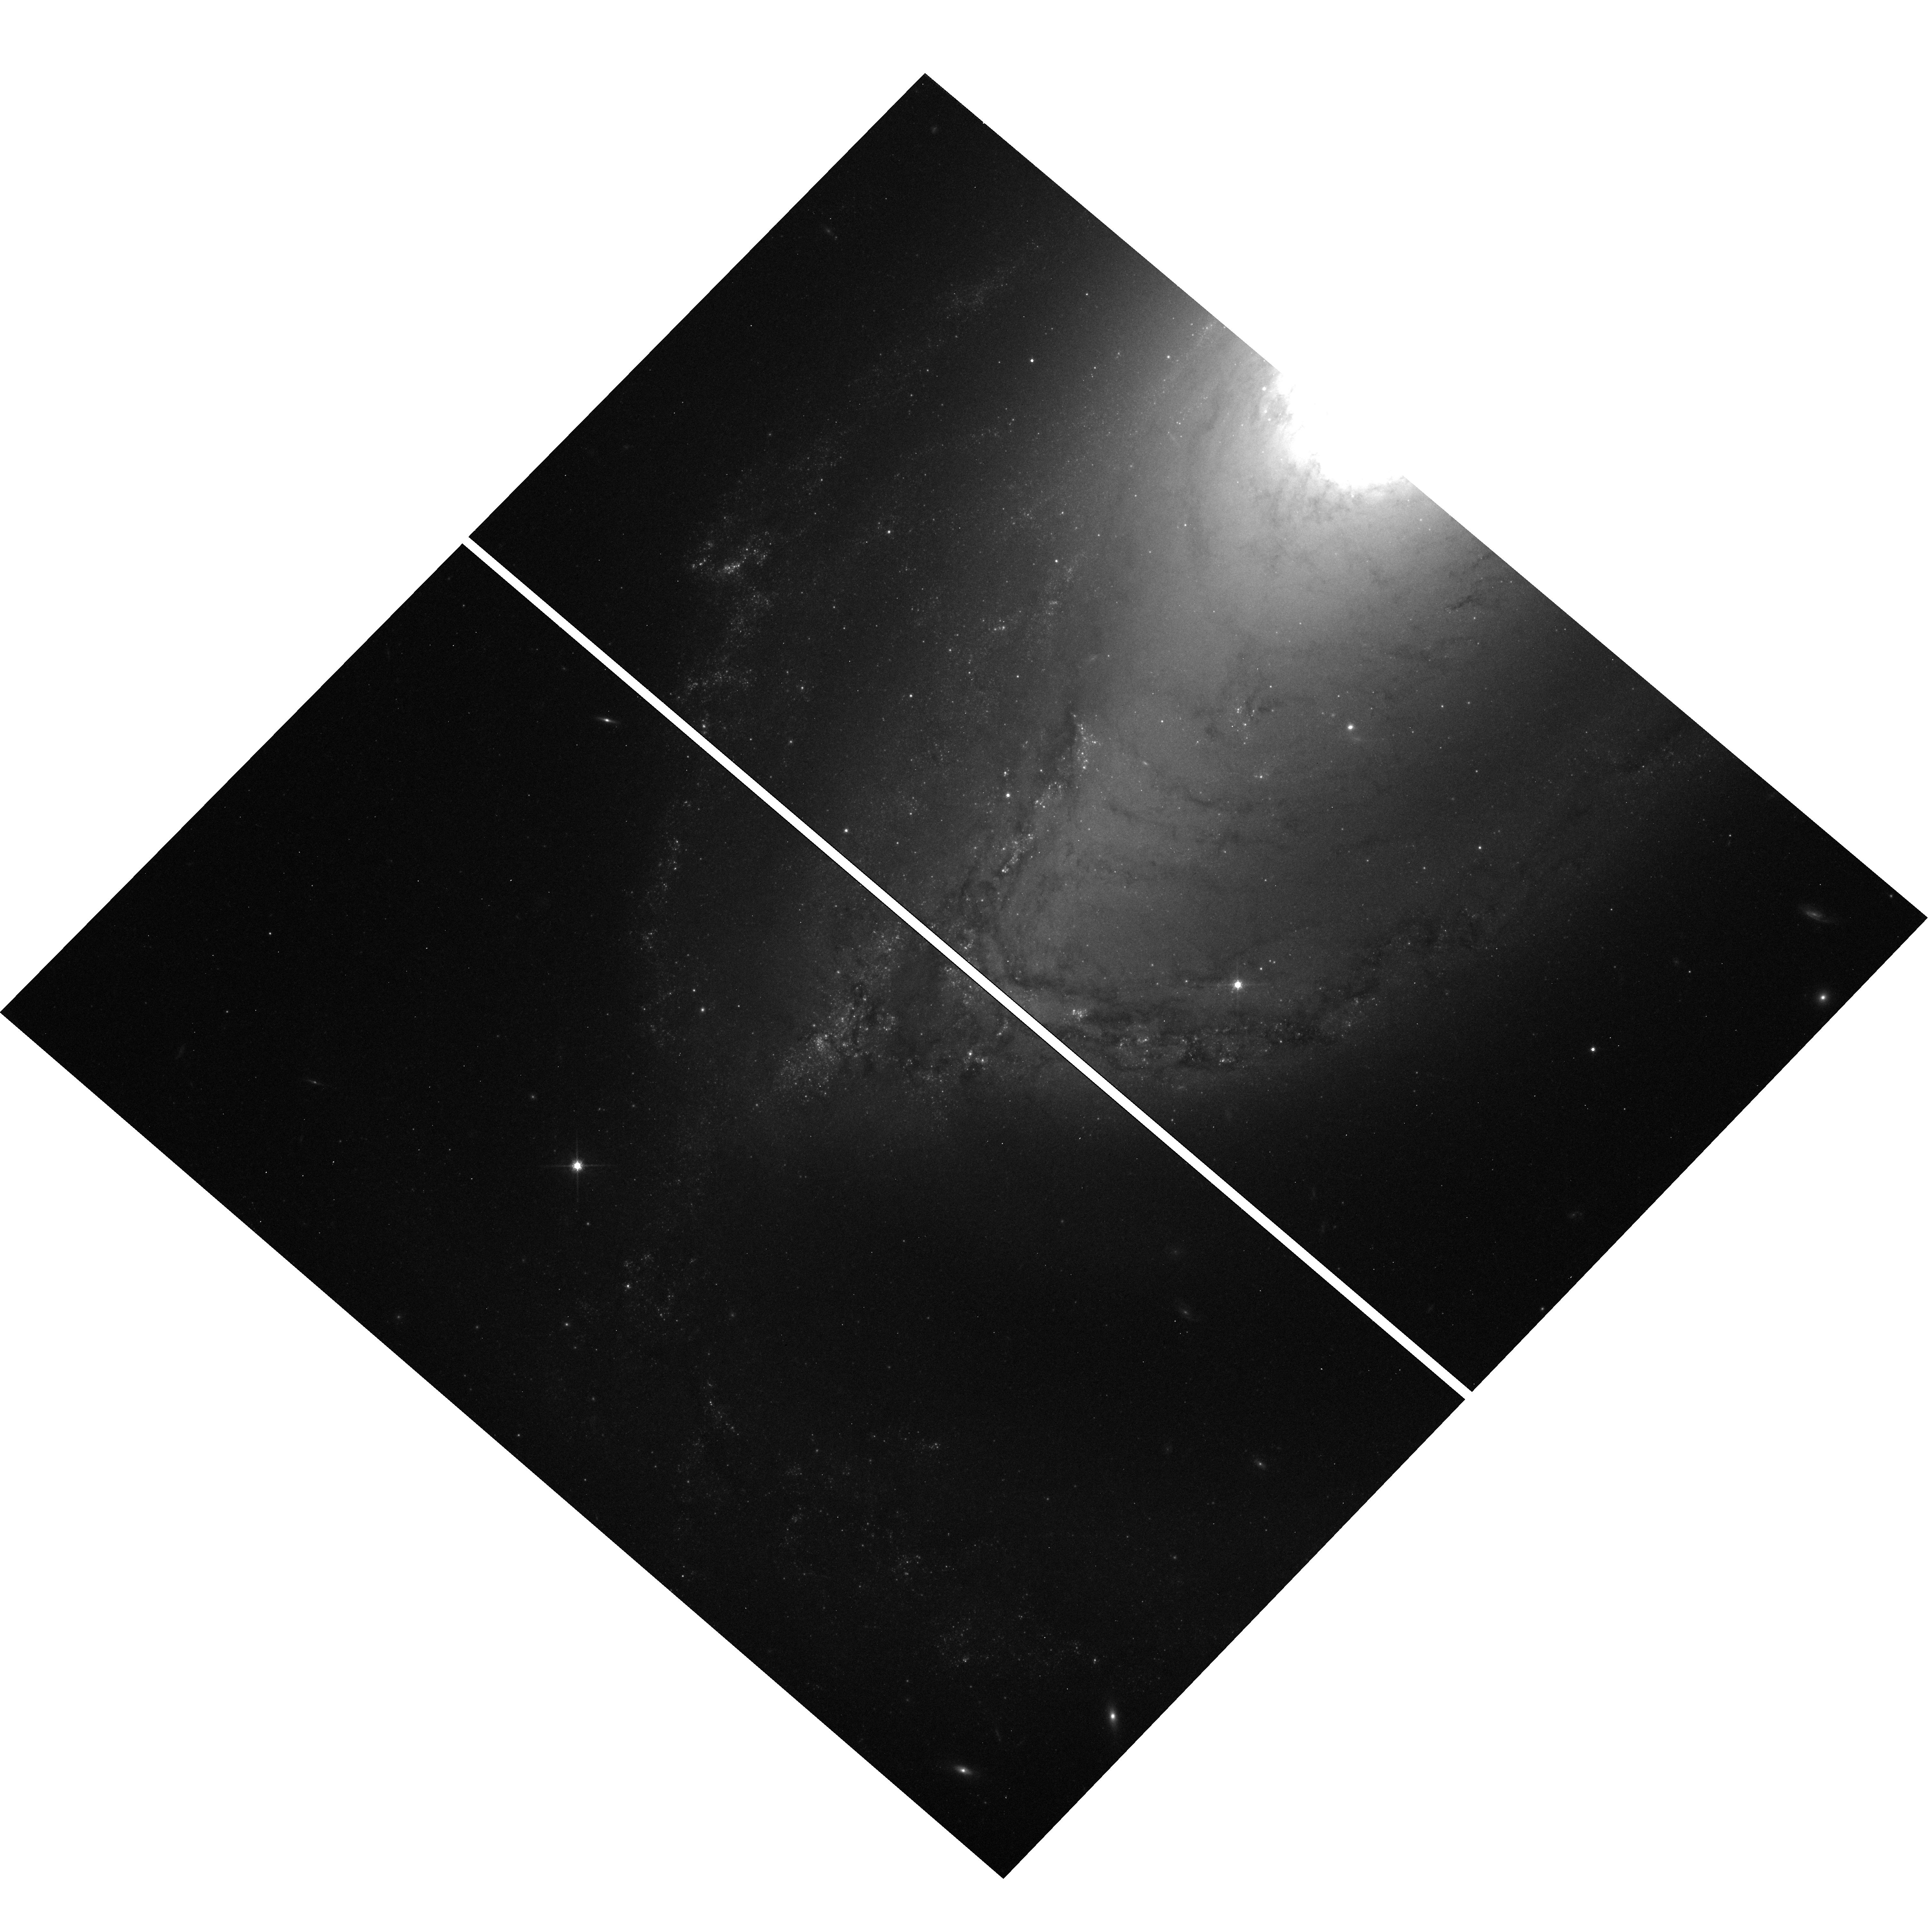
Target: NGC1097SOUTH. Instrument: WFC3/UVIS. Filter: F814W. Exposure: 12 min. Observation ID: hst_13413_02_wfc3_uvis_f814w_icc502

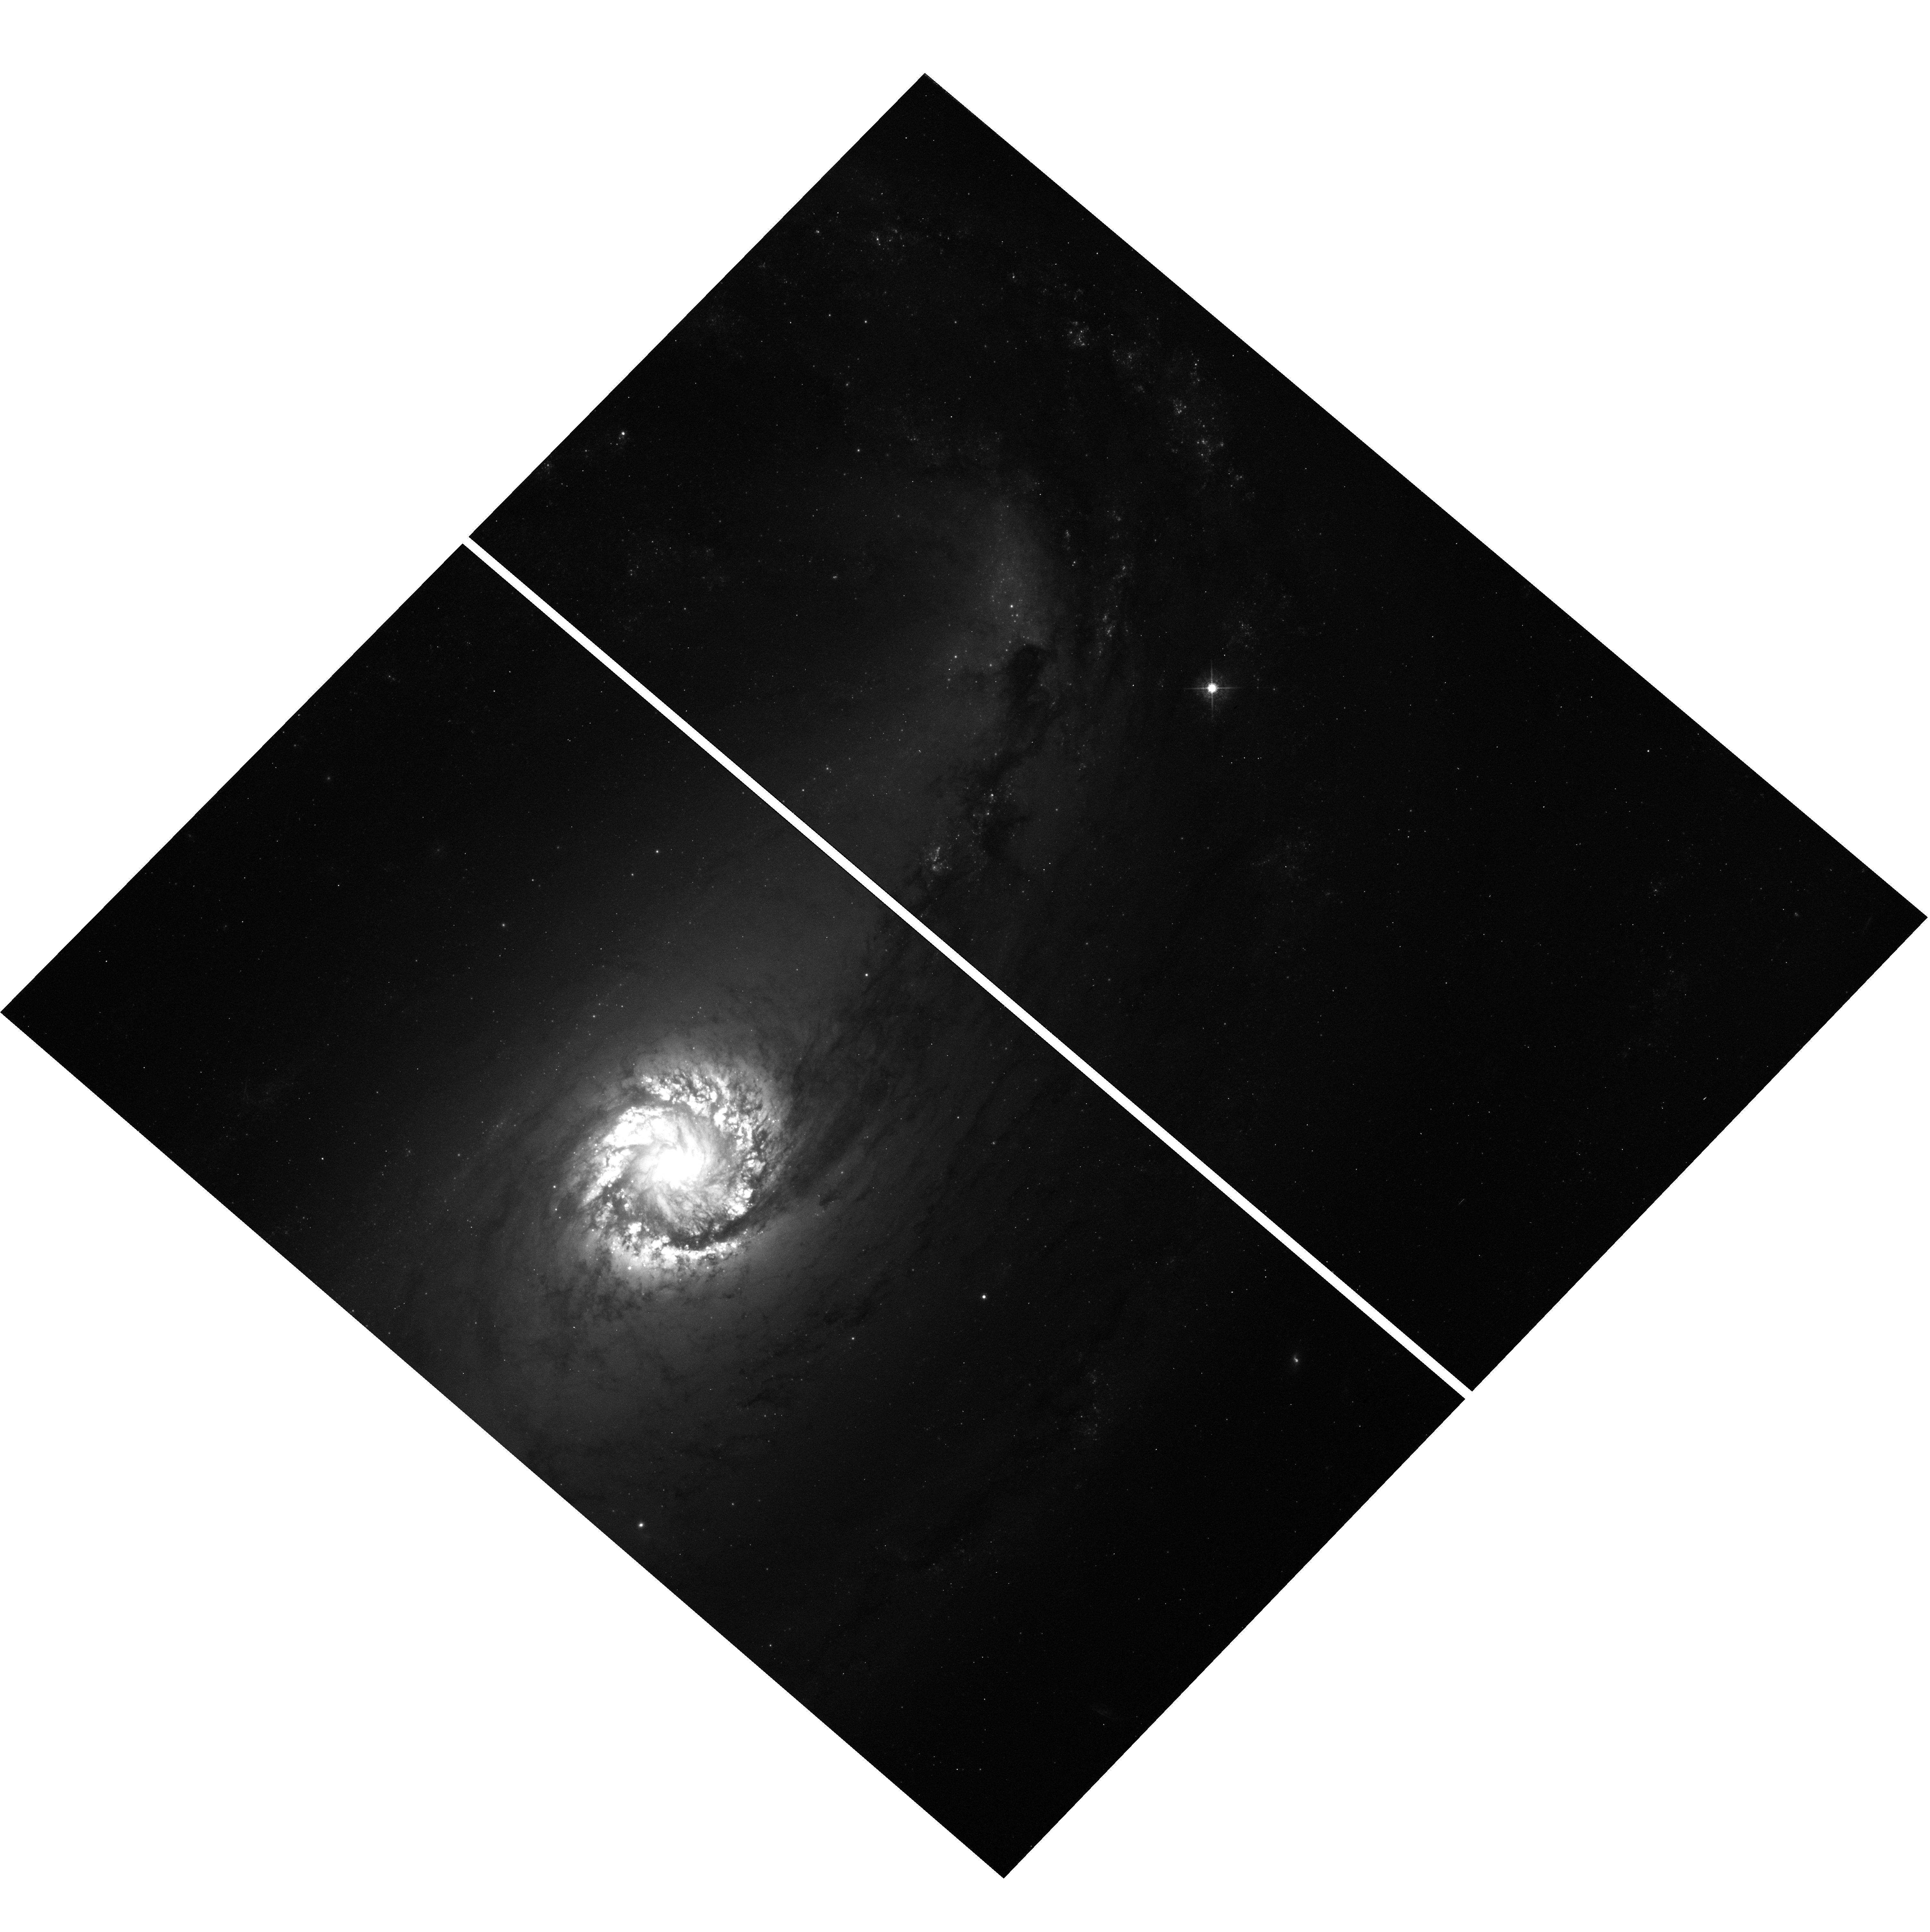
Target: NGC-1097. Instrument: WFC3/UVIS. Filter: F547M. Exposure: 14 min. Observation ID: hst_13413_01_wfc3_uvis_f547m_icc501

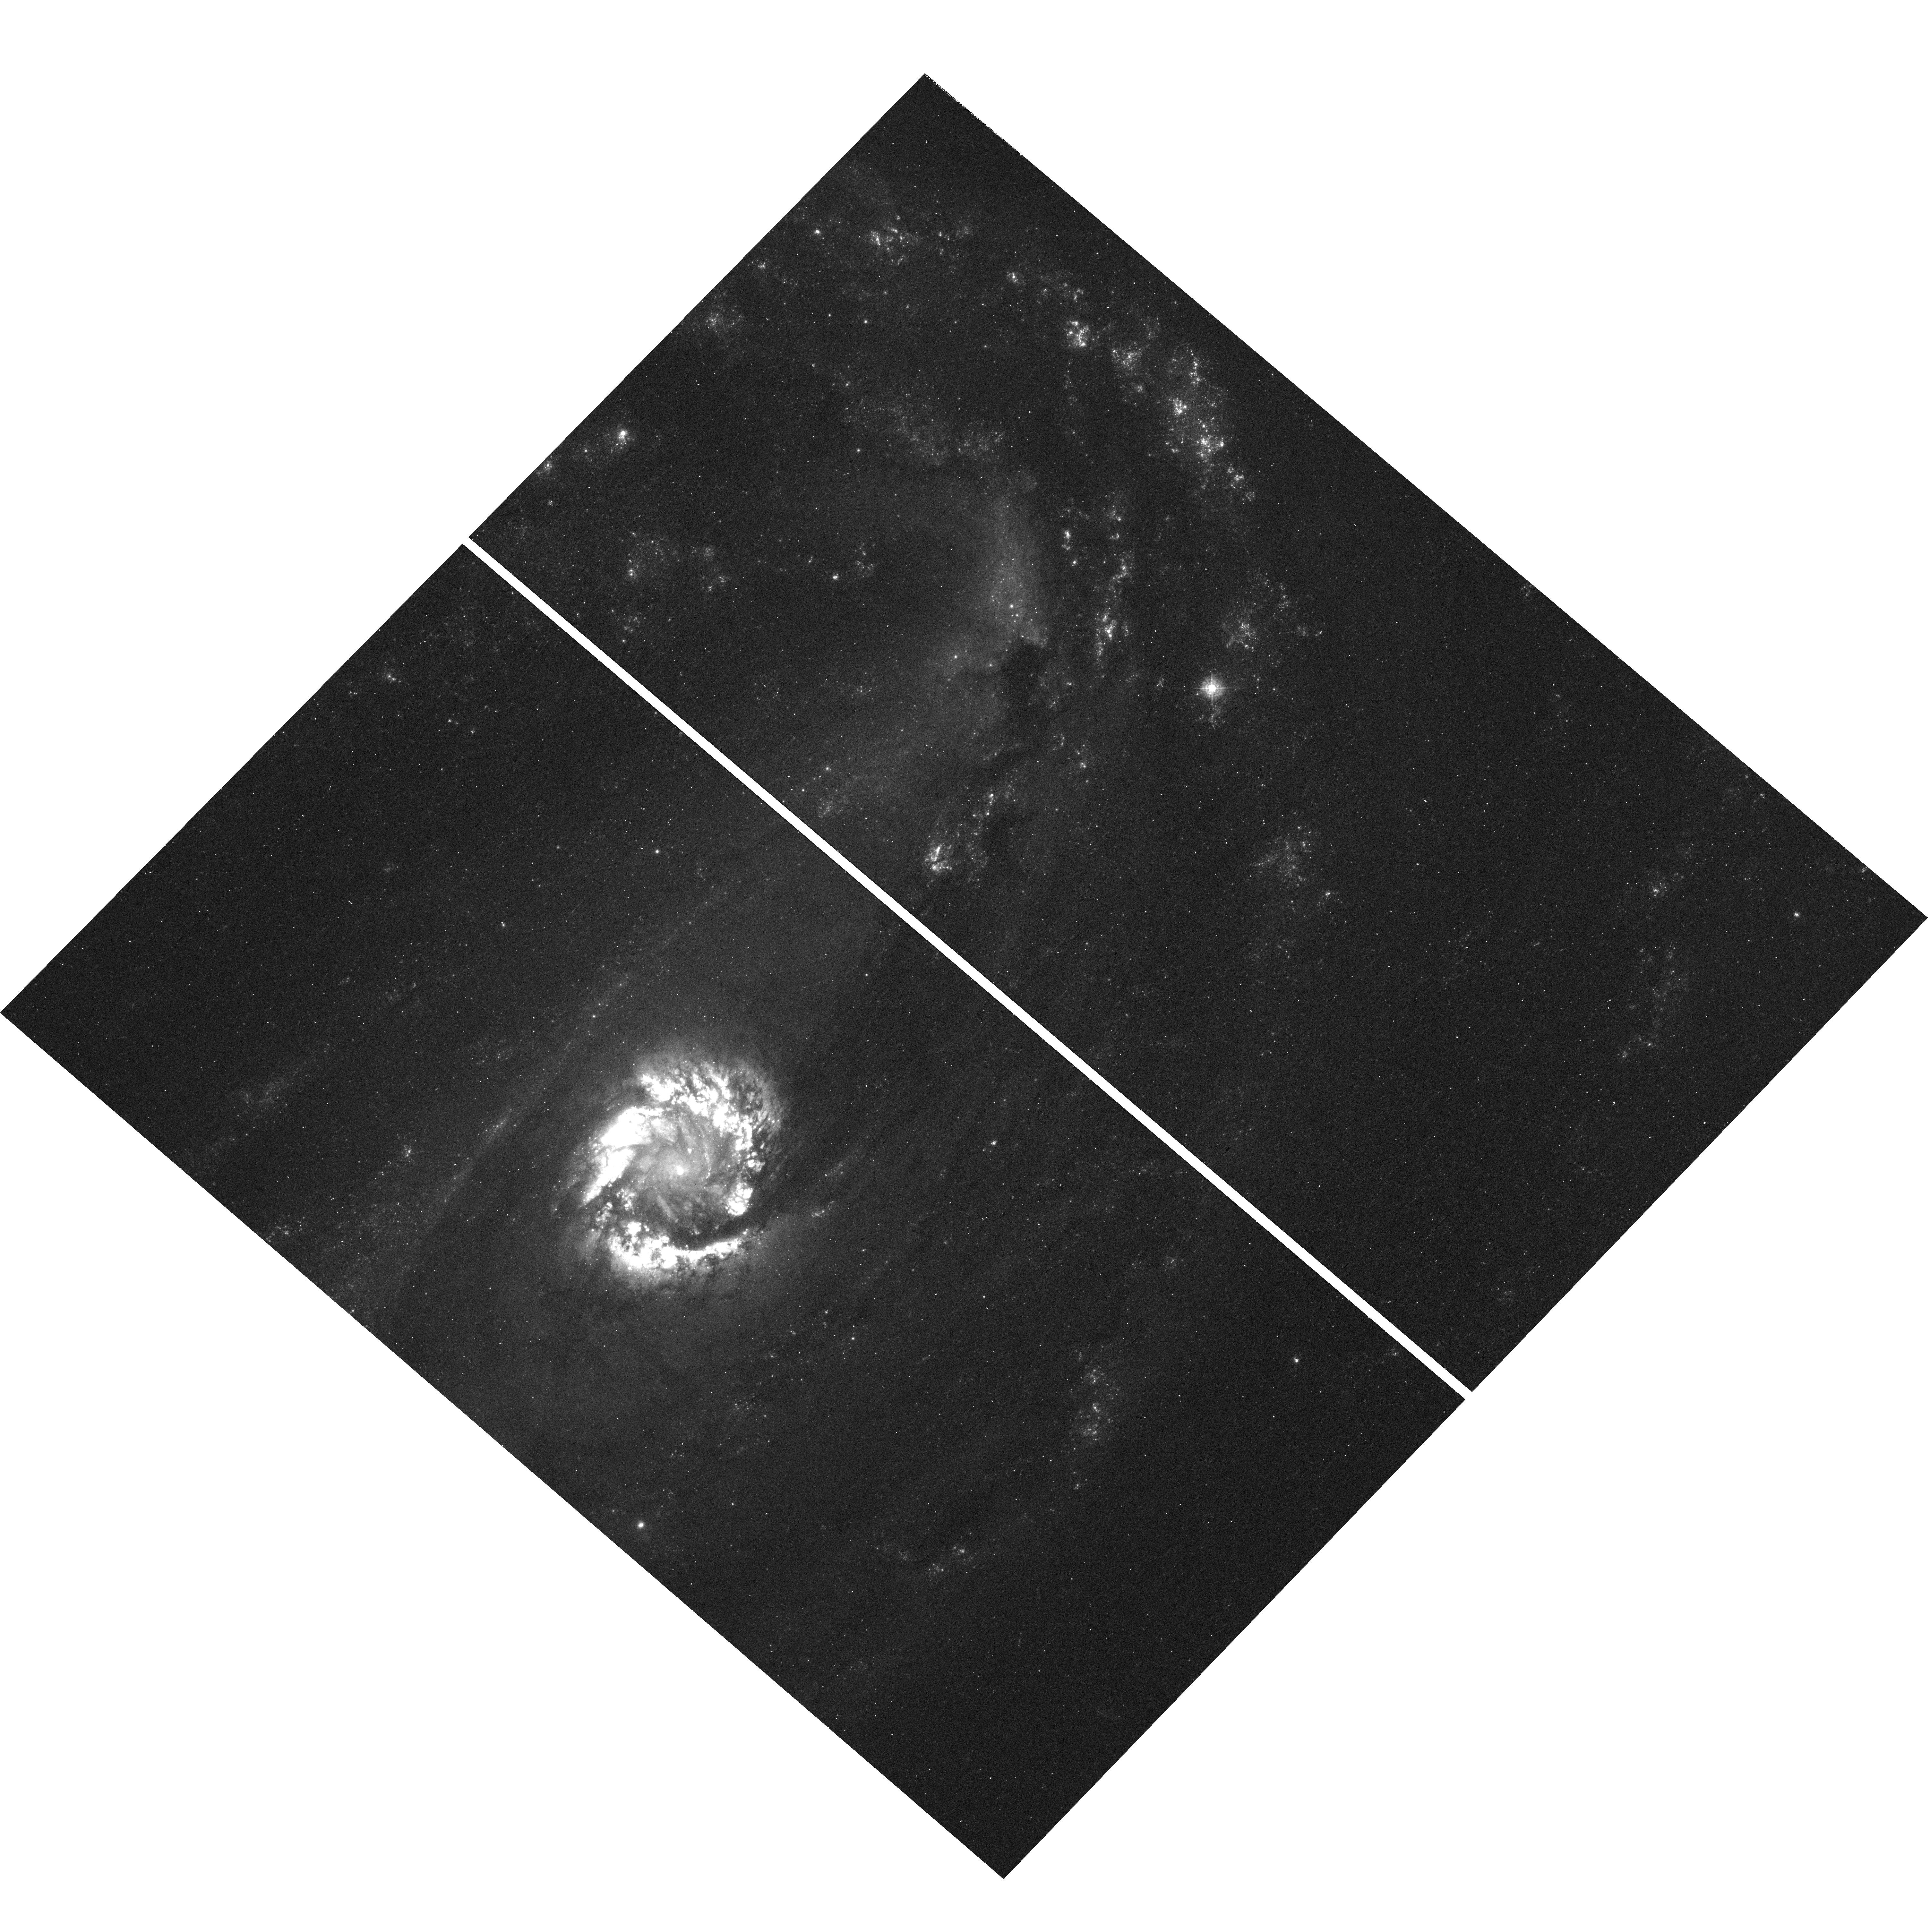
Target: NGC-1097. Instrument: WFC3/UVIS. Filter: F336W. Exposure: 21 min. Observation ID: hst_13413_01_wfc3_uvis_f336w_icc501

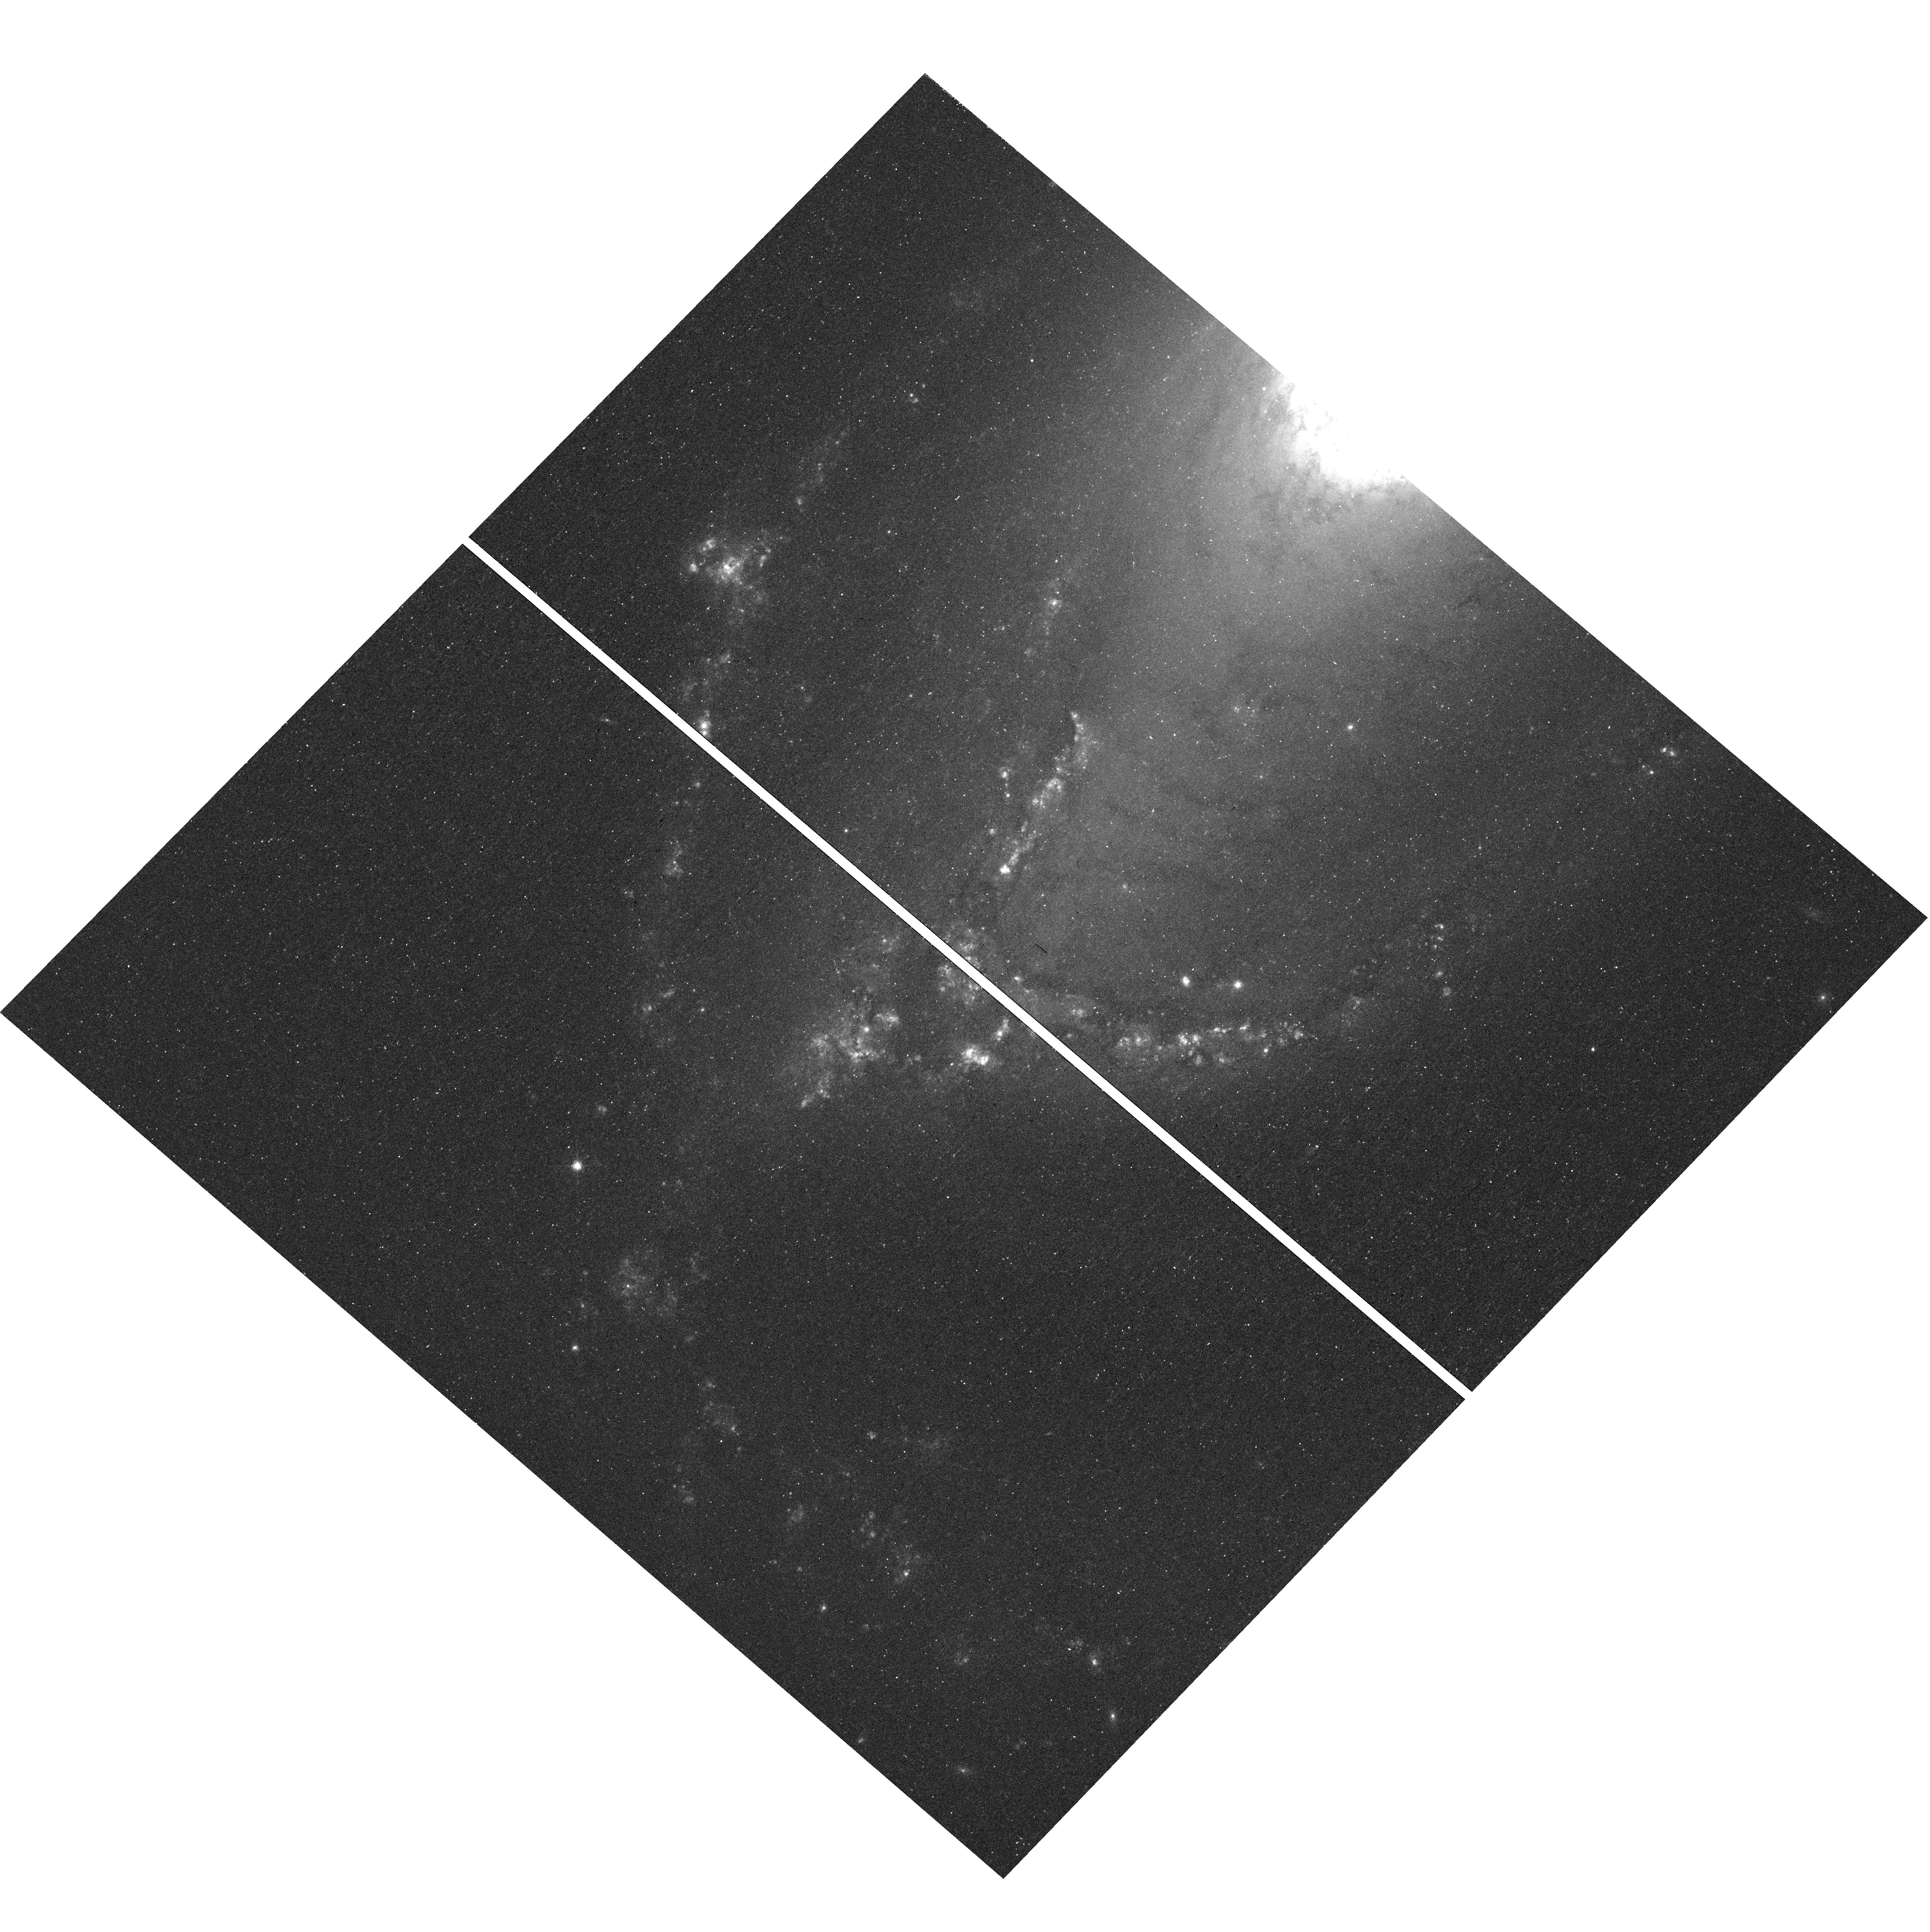
Target: NGC1097SOUTH. Instrument: WFC3/UVIS. Filter: F657N. Exposure: 21 min. Observation ID: hst_13413_02_wfc3_uvis_f657n_icc502

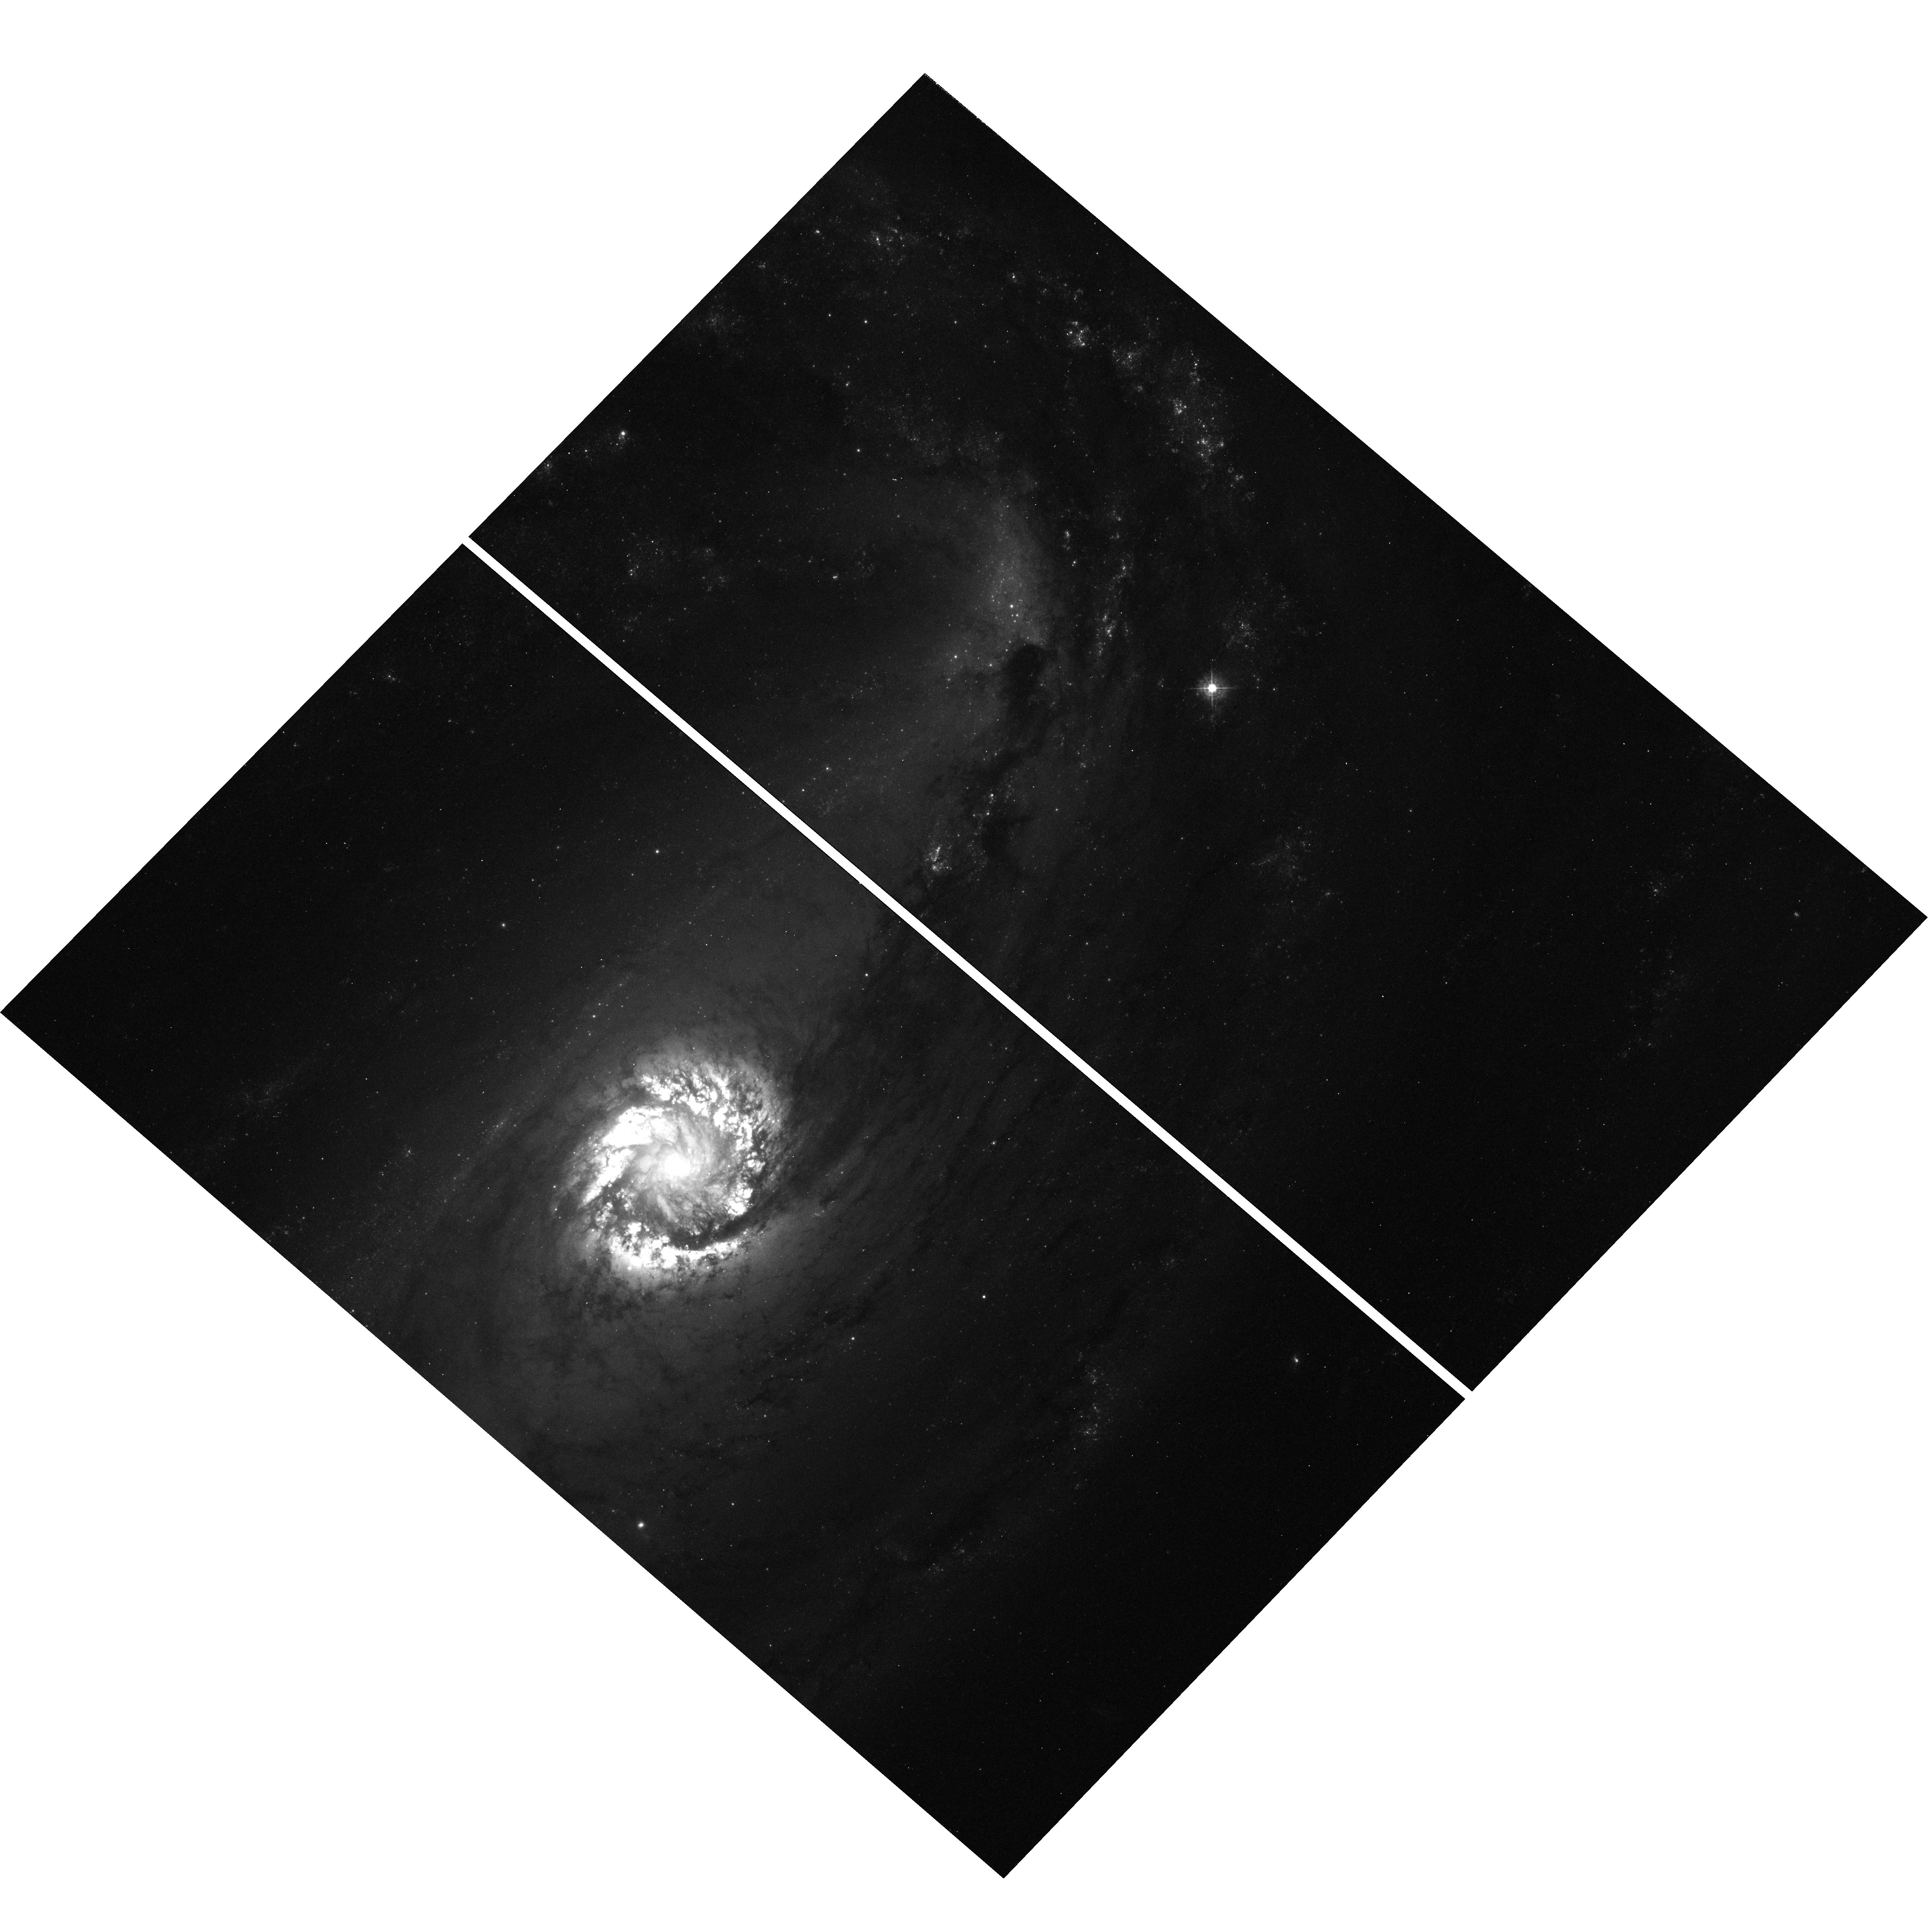
Target: NGC-1097. Instrument: WFC3/UVIS. Filter: F438W. Exposure: 13 min. Observation ID: hst_13413_01_wfc3_uvis_f438w_icc501

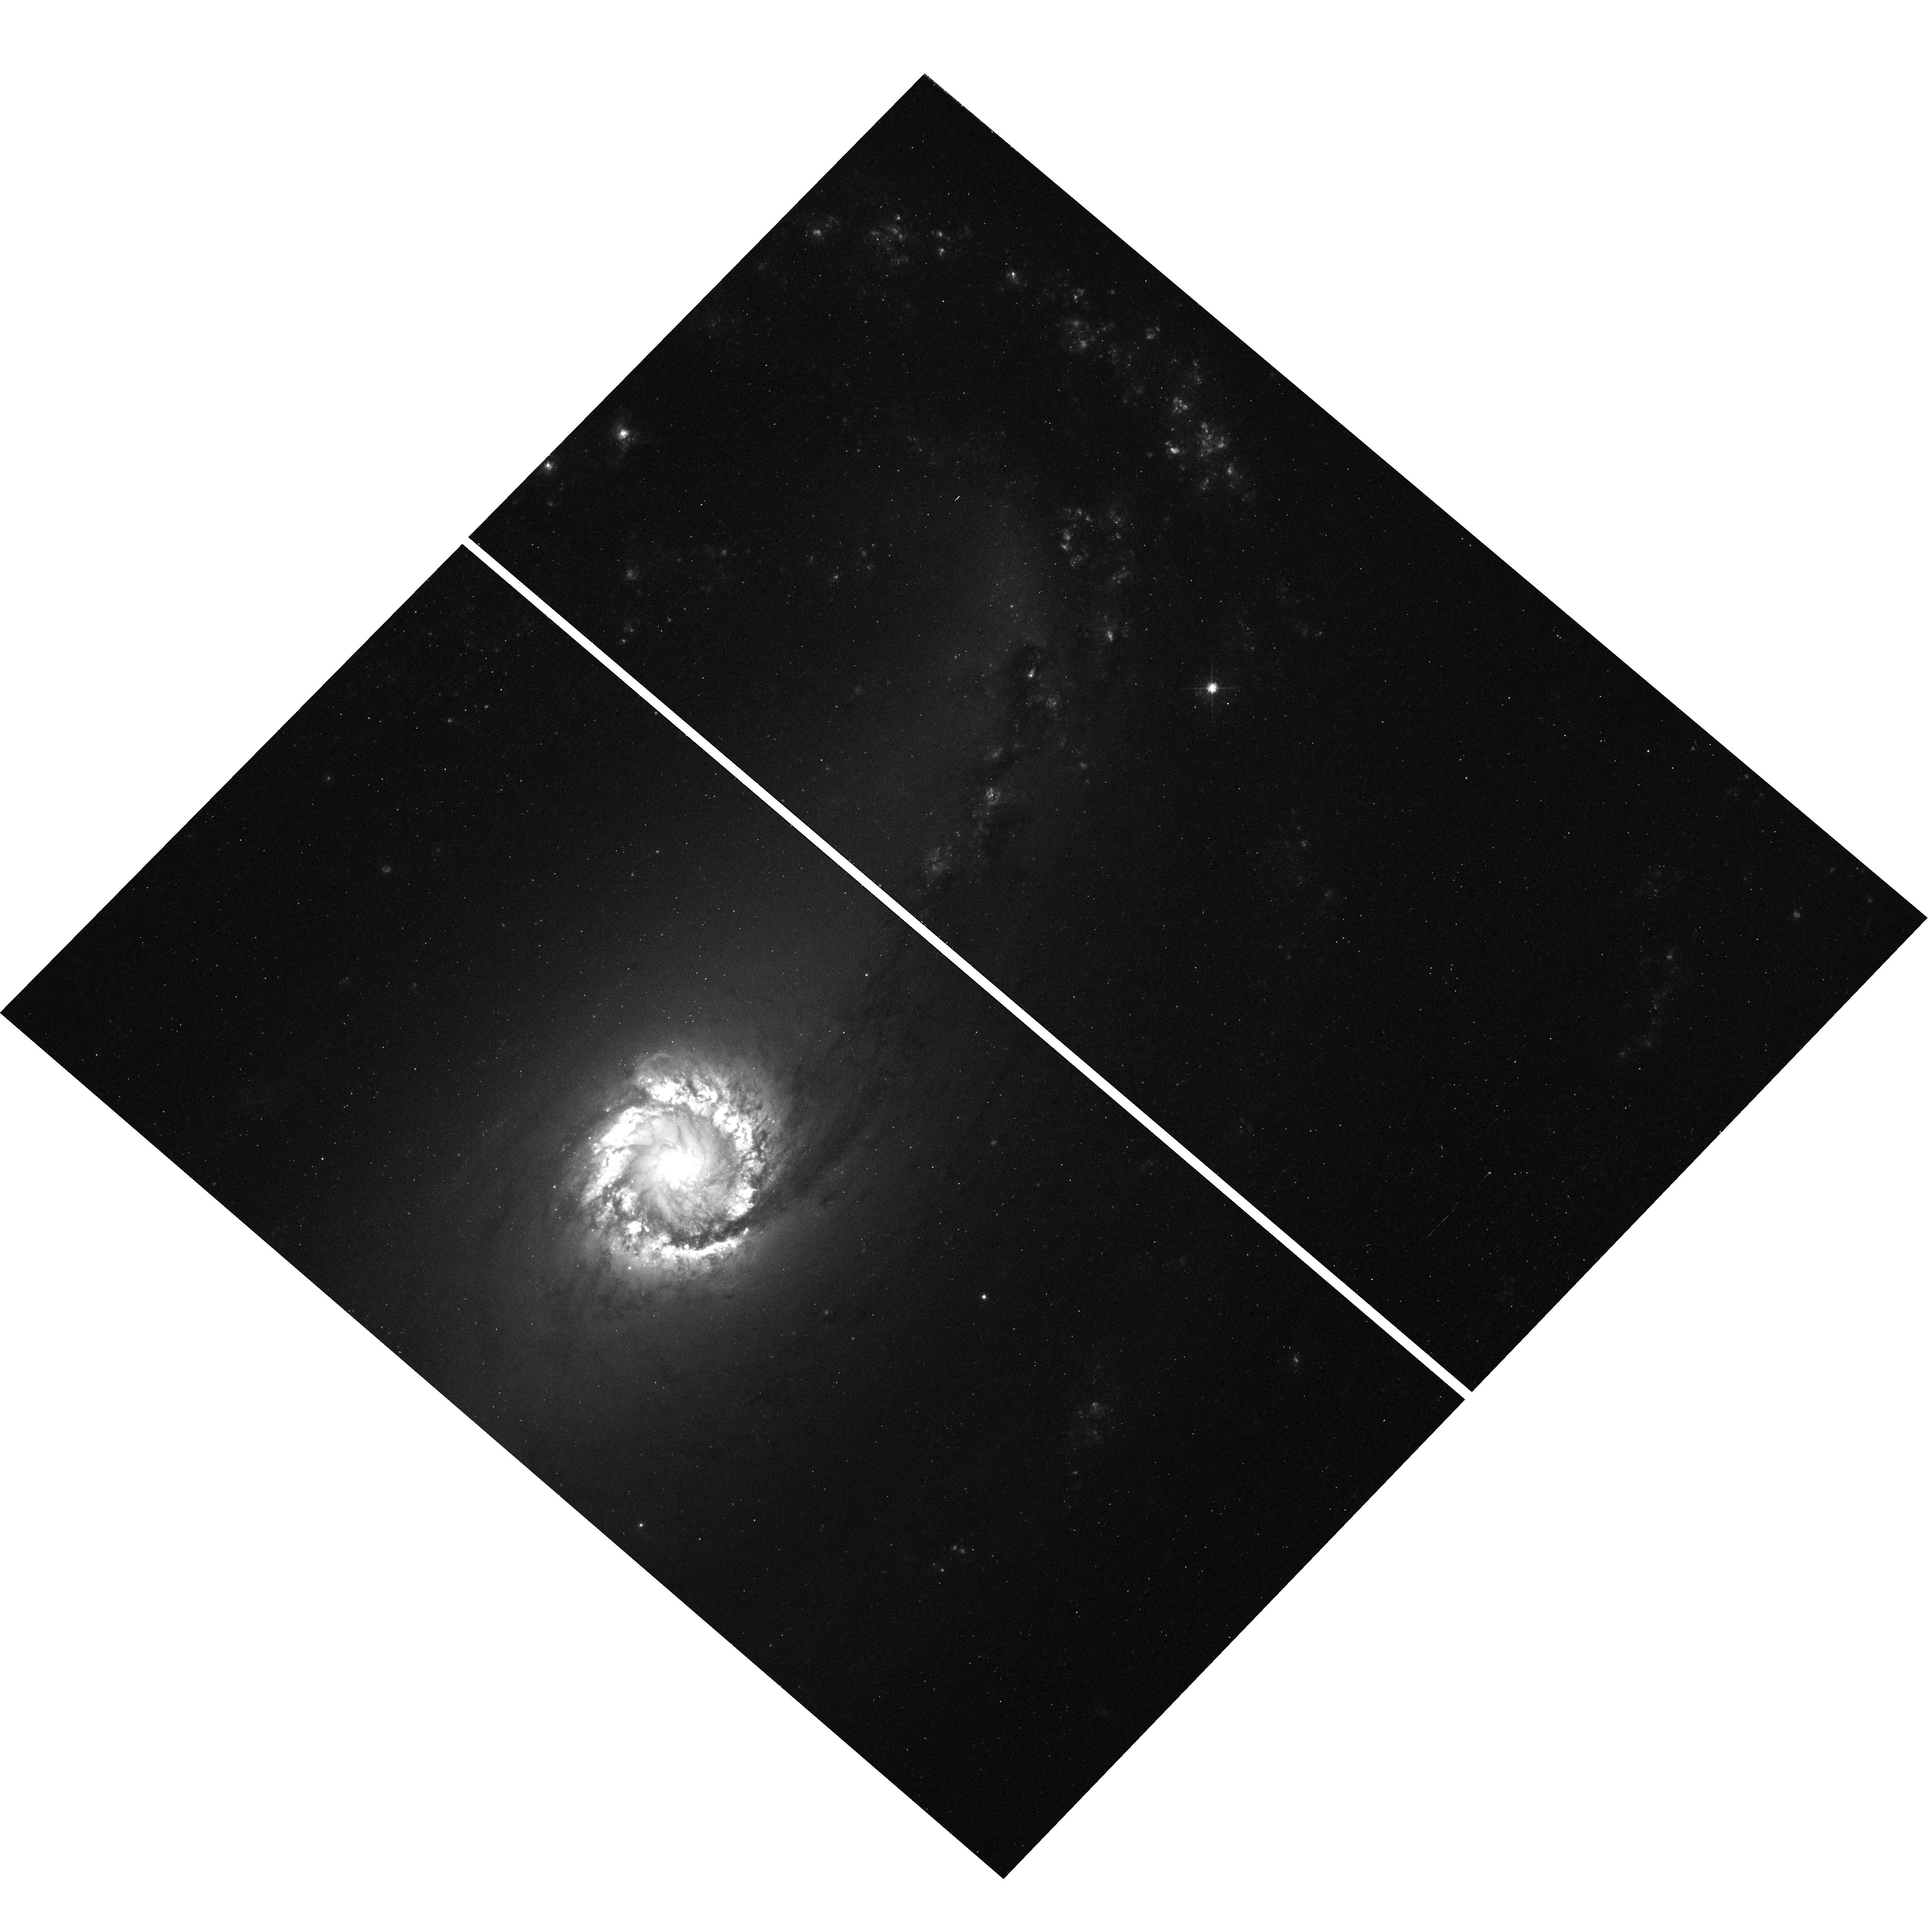
Target: NGC-1097. Instrument: WFC3/UVIS. Filter: F657N. Exposure: 21 min. Observation ID: hst_13413_01_wfc3_uvis_f657n_icc501

Star formation and Dissolution Across Dynamically Distinct Environments in NGC 1097 (PI: Sheth, Kartik)

Strongly barred spirals offer a unique laboratory of dynamically distinct environments such as the bar, bar ends, nuclear and inner rings, and spiral arms where the star formation rates and perhaps the cluster dissolution rates vary by orders of magnitude. This proposal aims to add to the shallow existing F658N and F814W HST data to acquire a complete suite of U, B, V, I and Halpha data that will allow us to identify and age-data stellar clusters and measure the cluster mass functions across the various environments. The data will allow us to understand where the stars are forming, how they are evolving and travelling on the different orbital families within the bar, and at what rate they are dissolving into the field population. What makes this study timely is that we have recently been granted high resolution and sensitive observations of the molecular gas and dust in NGC 1097 with ALMA. We also have N-body and purely hydrodynamic simulations of bars that have been used previously to constrain bar dynamics using coarse and low quality data. But now together with the HST and ALMA data plus the models we can confidently measure the triggering mechanisms for star formation, the star formation efficiency, the cluster mass function and dissolution rates in the various environments across this strongly barred system.